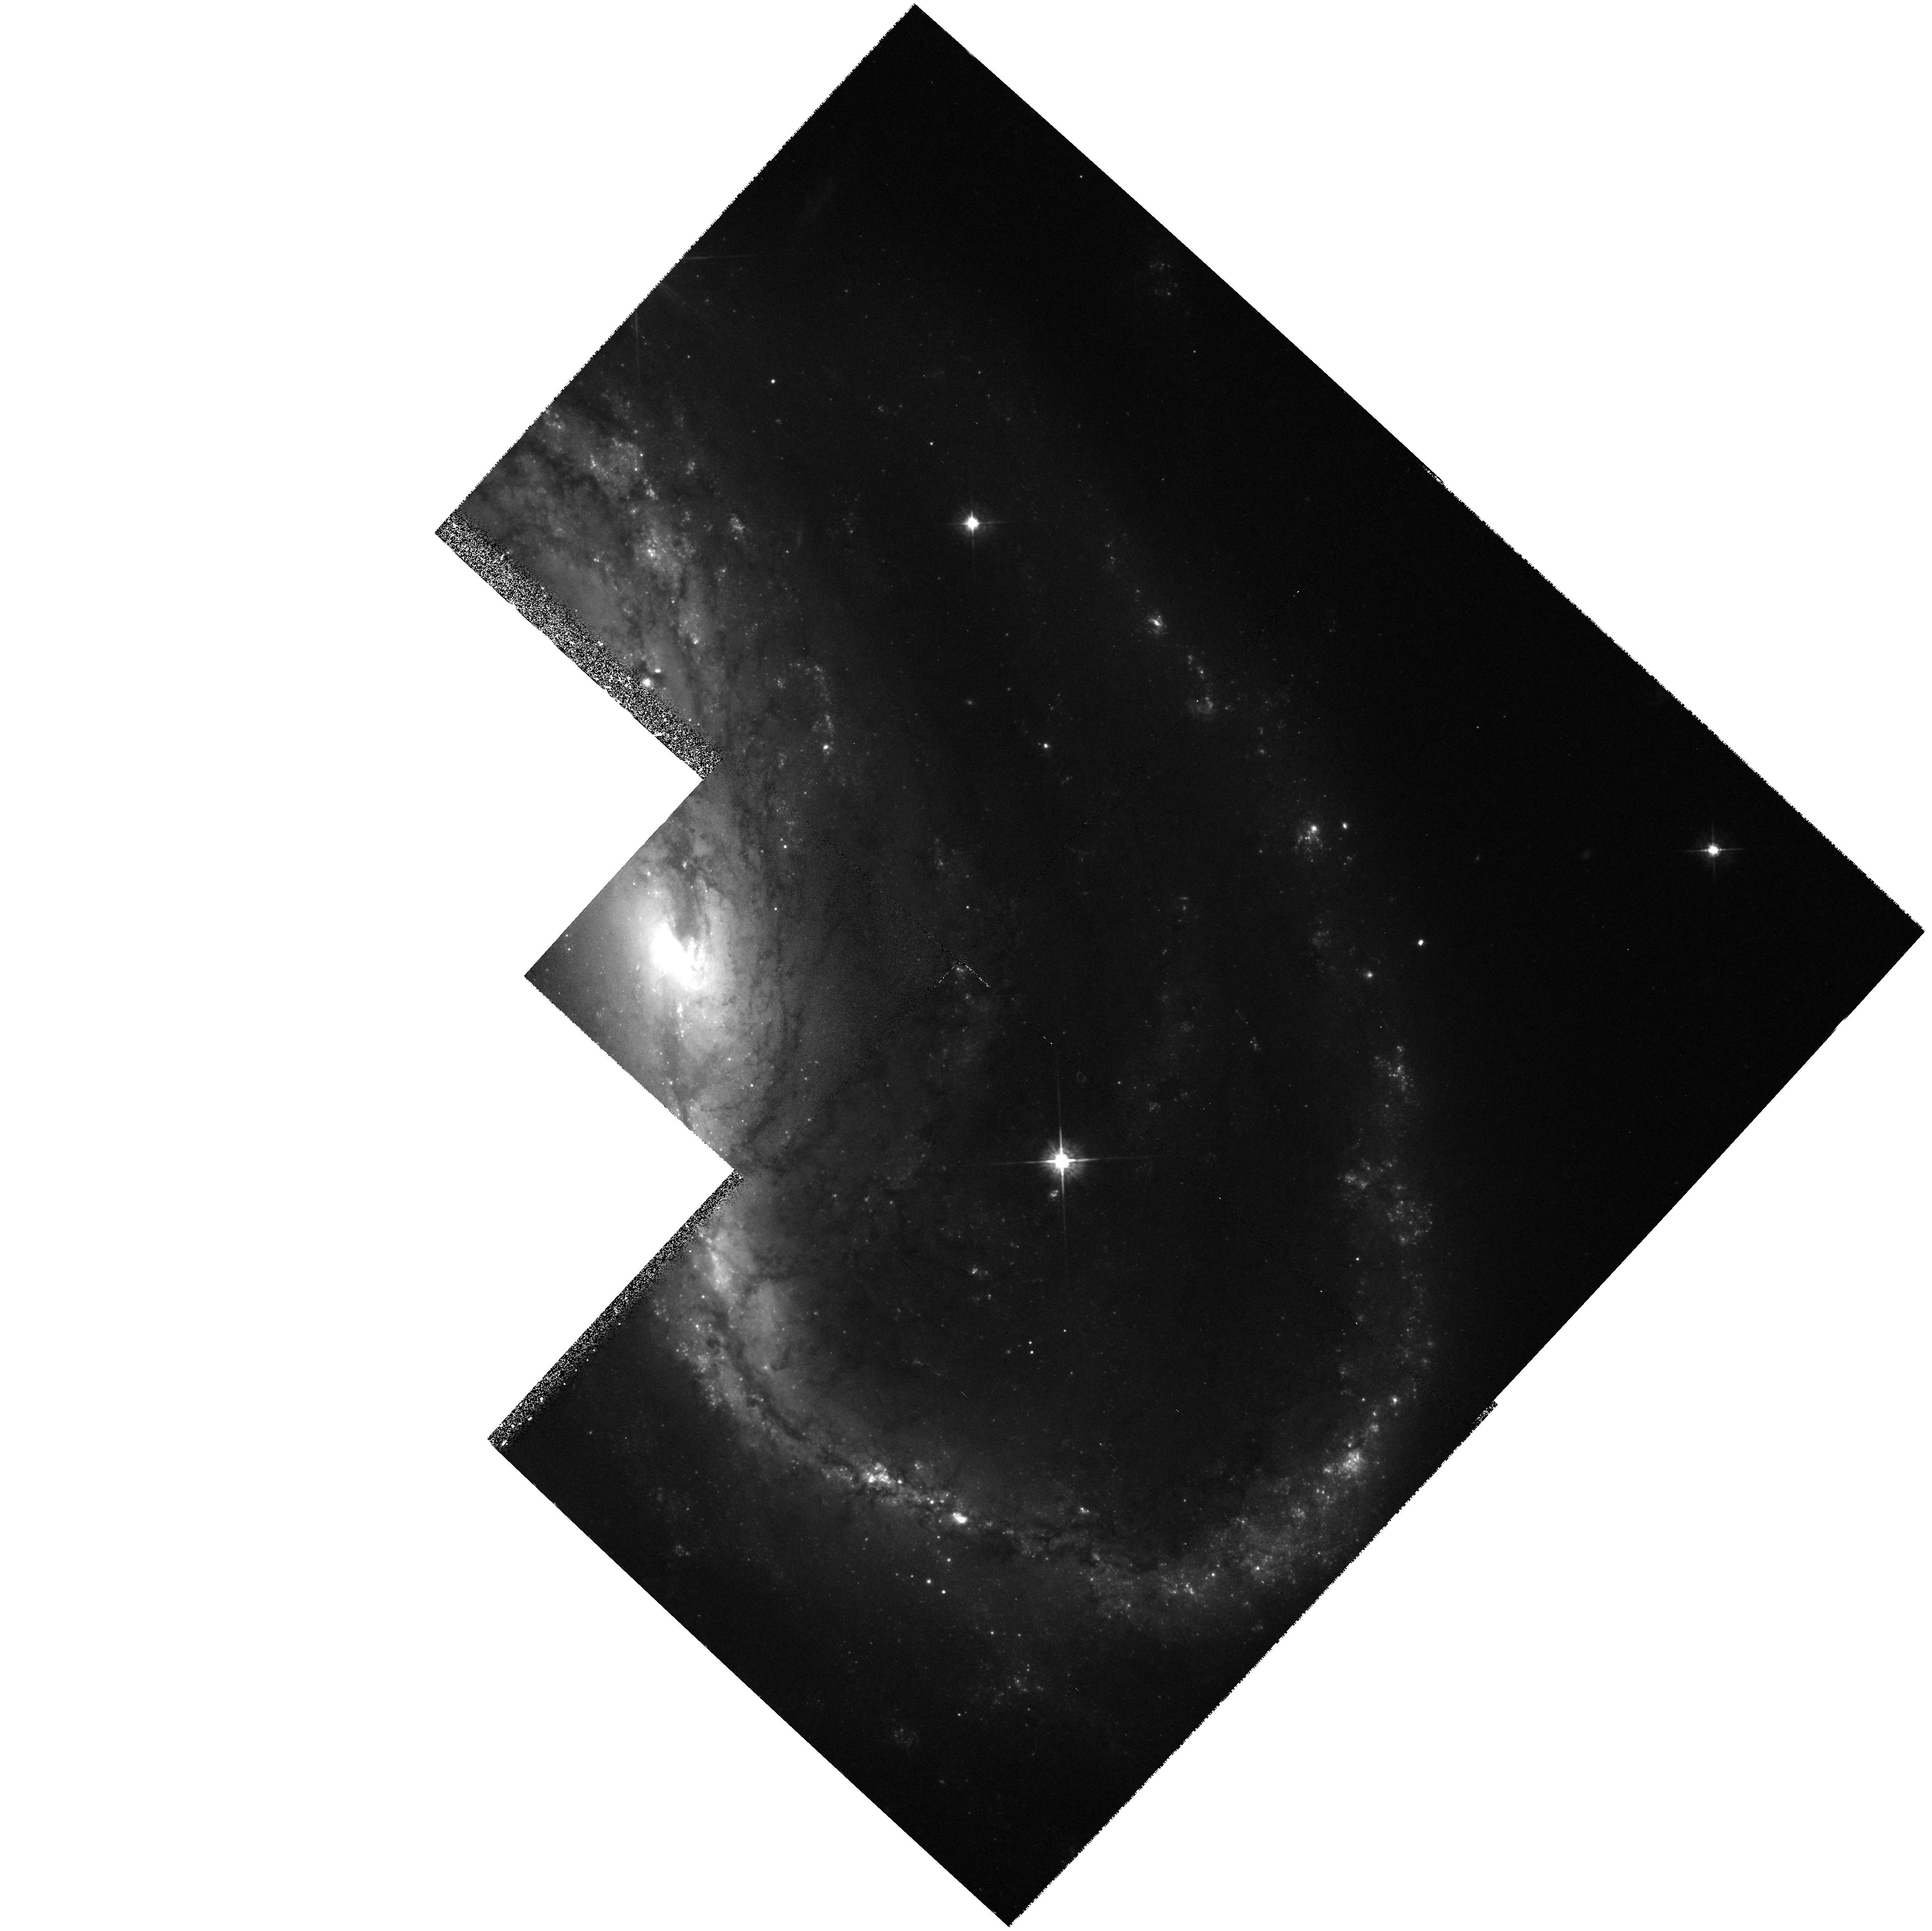
Target: NGC7479
Instrument: WFPC2/PC
Filter: F569W
Exposure: 33 min
Observation ID: hst_6266_01_wfpc2_pc_f569w_u2z001

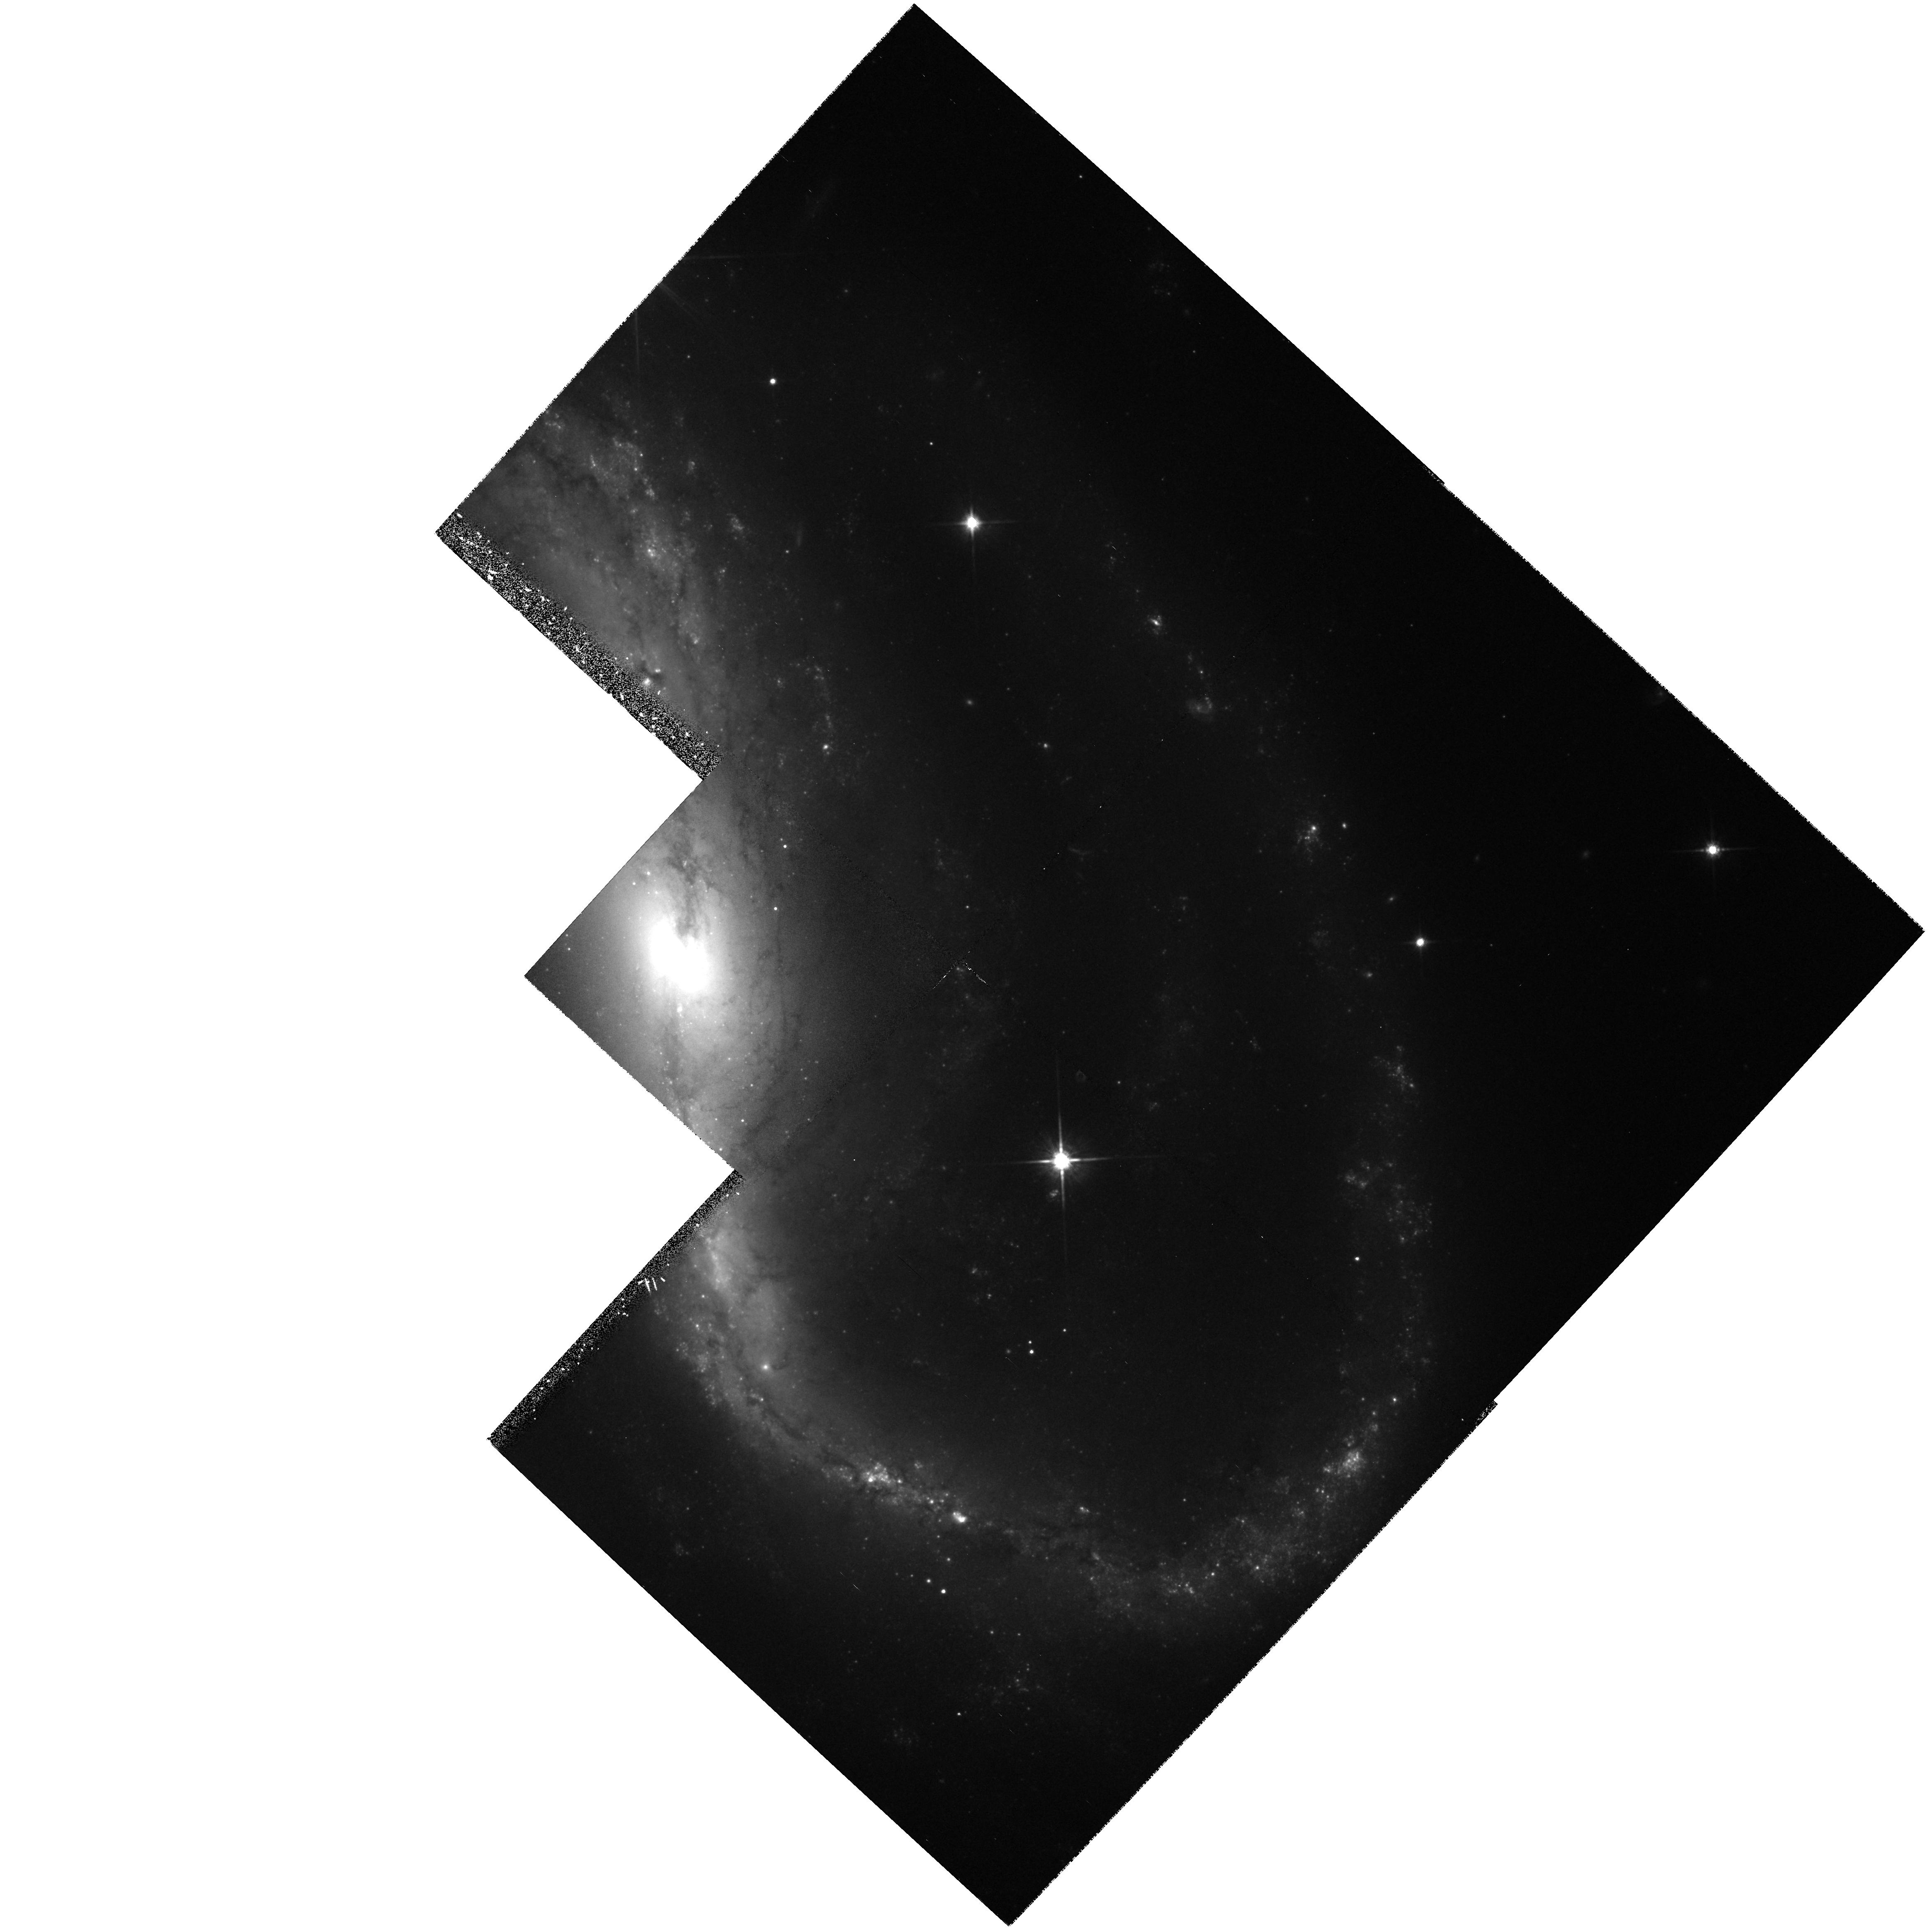
Target: NGC7479
Instrument: WFPC2/PC
Filter: F814W
Exposure: 30 min
Observation ID: hst_6266_01_wfpc2_pc_f814w_u2z001

HIGH-RESOLUTION SURFACE PHOTOMETRY OF NGC 7479 (PI: Jefferys, William H.)

We propose to obtain ST WF/PC surface photometry of NGC 7479. NGC 7479 exhibits anomalous nuclear activity indicative of on-going star formation. Multicolor surface photometry with 0.1 to 0.2 arcsec resolution will afford an opportunity to explore the global interrelationships between gas clouds, dust, star formation, and stellar populations with detail never before obtained. The expected maximum resolution for for NGC 7479 is 20 parsecs. All exposures will be secured with WFPC2.